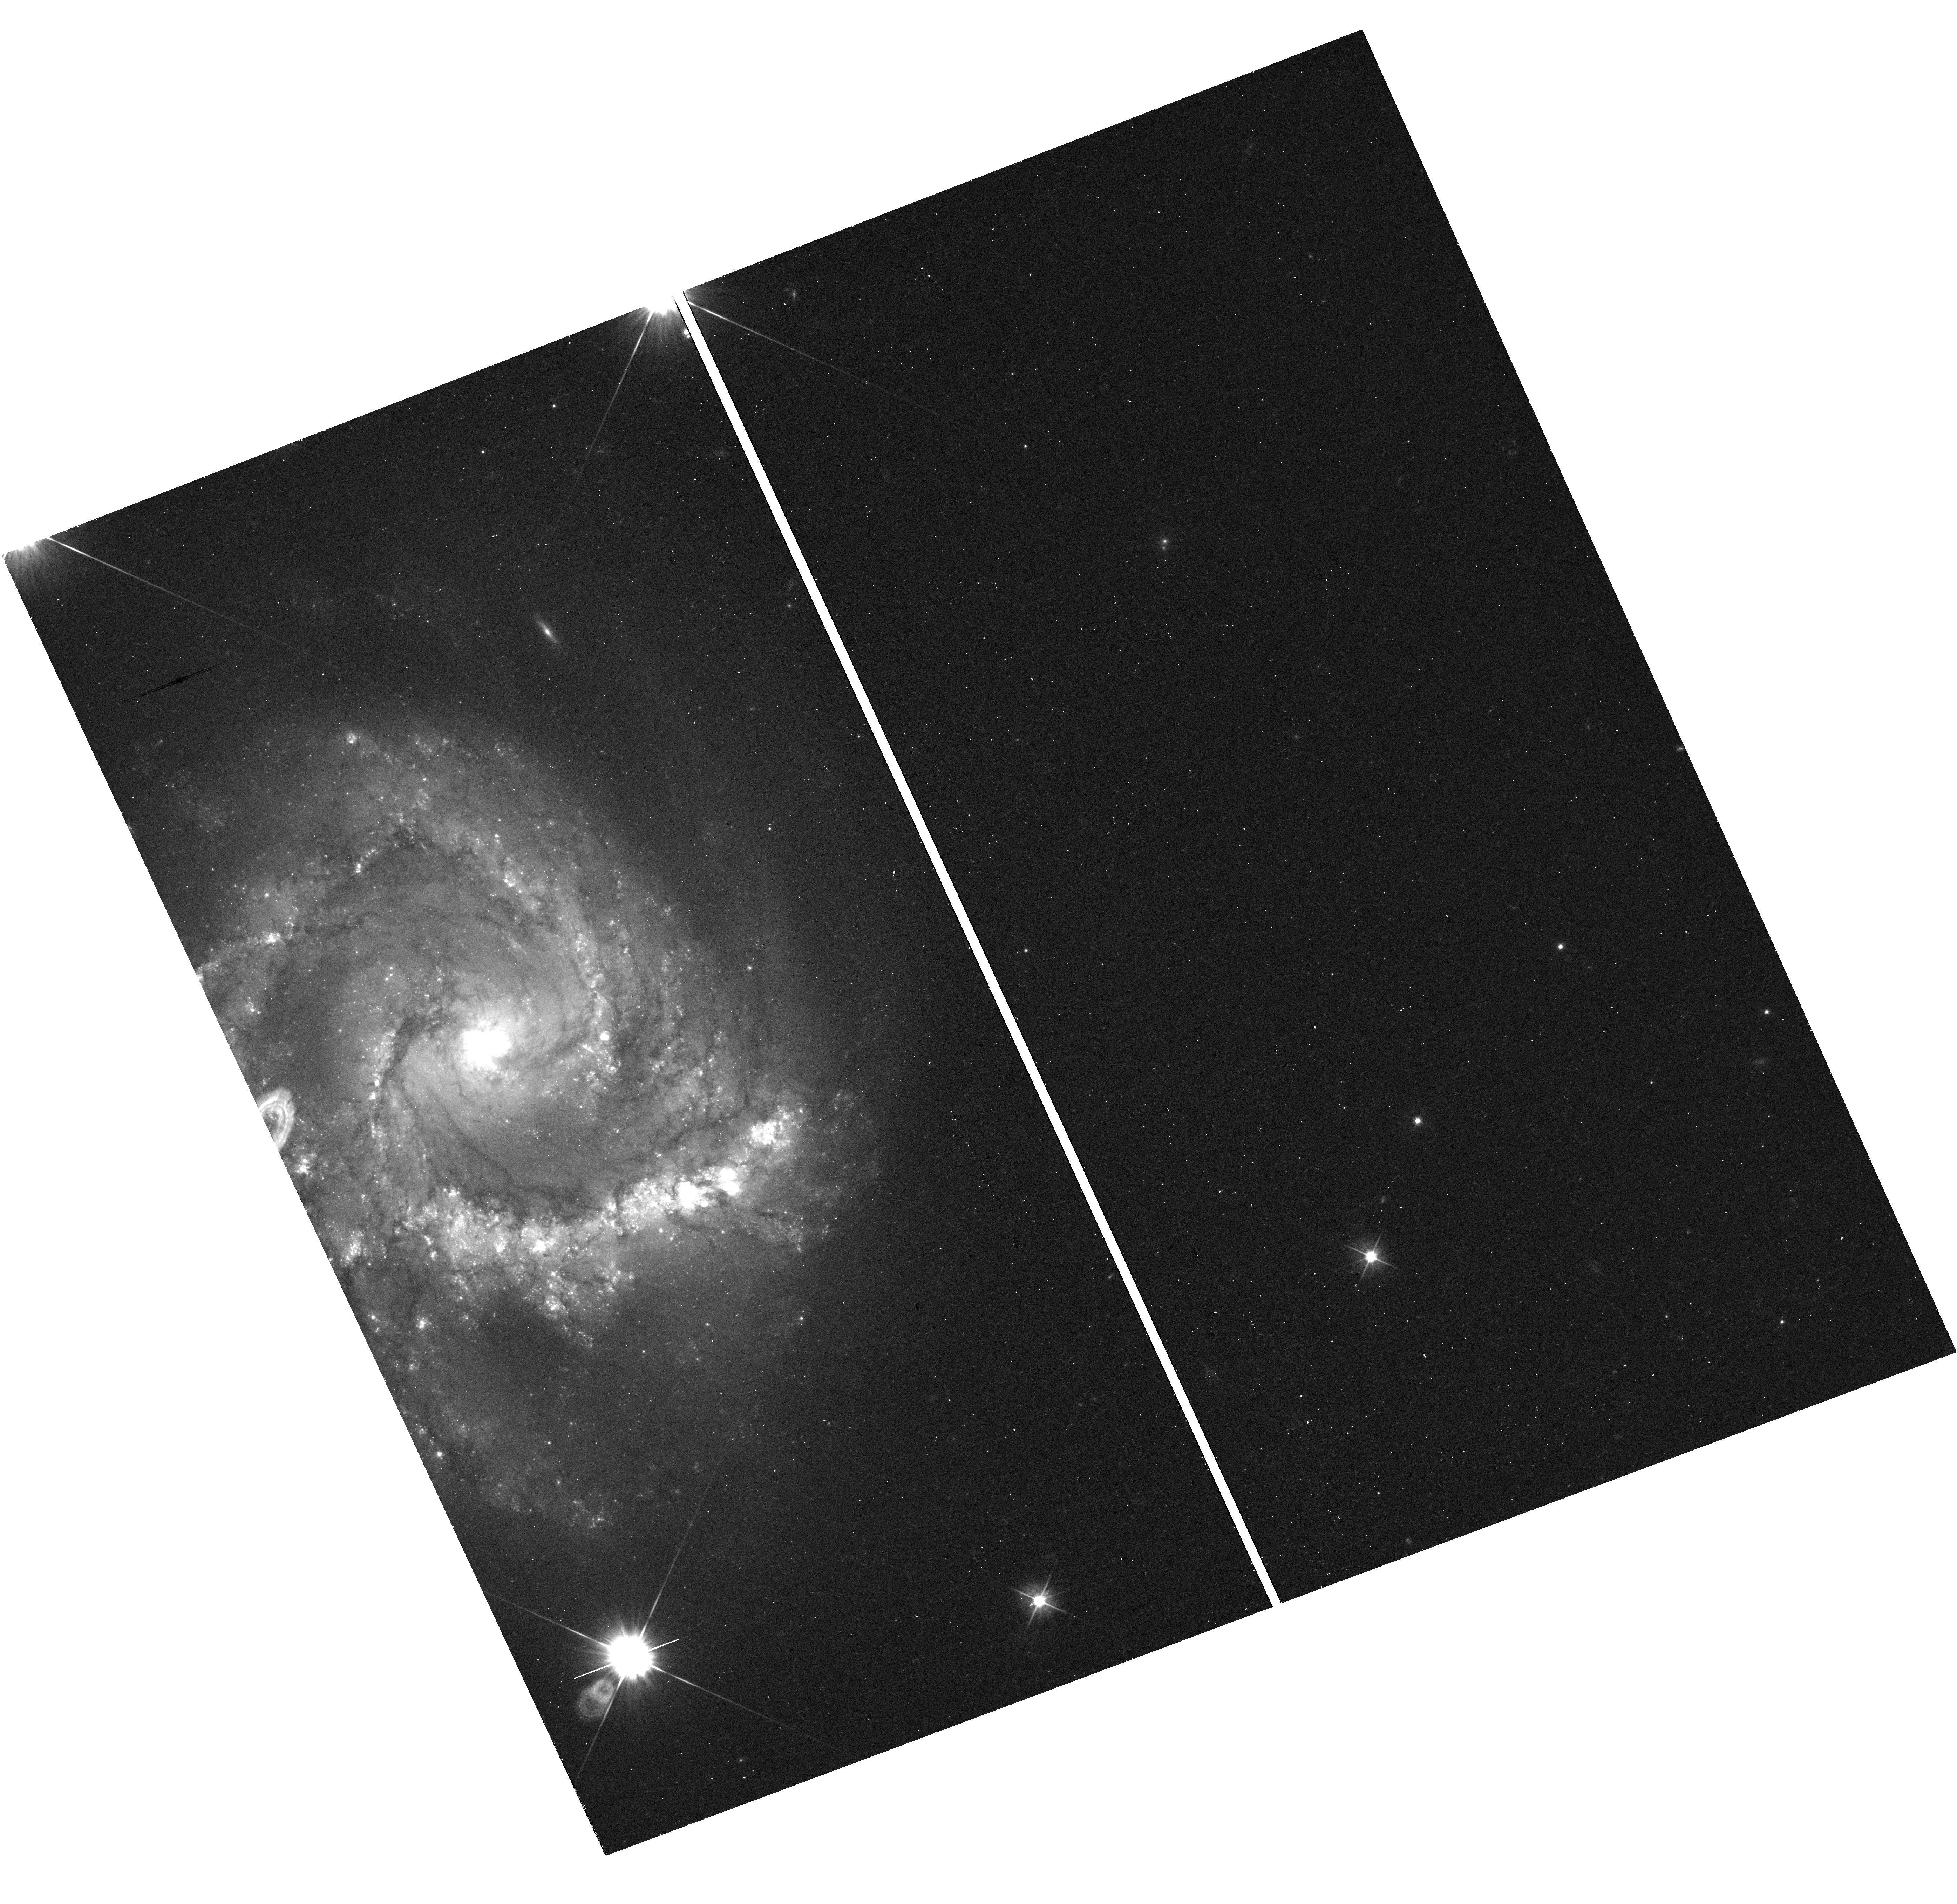
Target: SN2021QVR
Instrument: WFC3/UVIS
Filter: F555W
Exposure: 13 min
Observation ID: hst_16874_01_wfc3_uvis_f555w_ies901

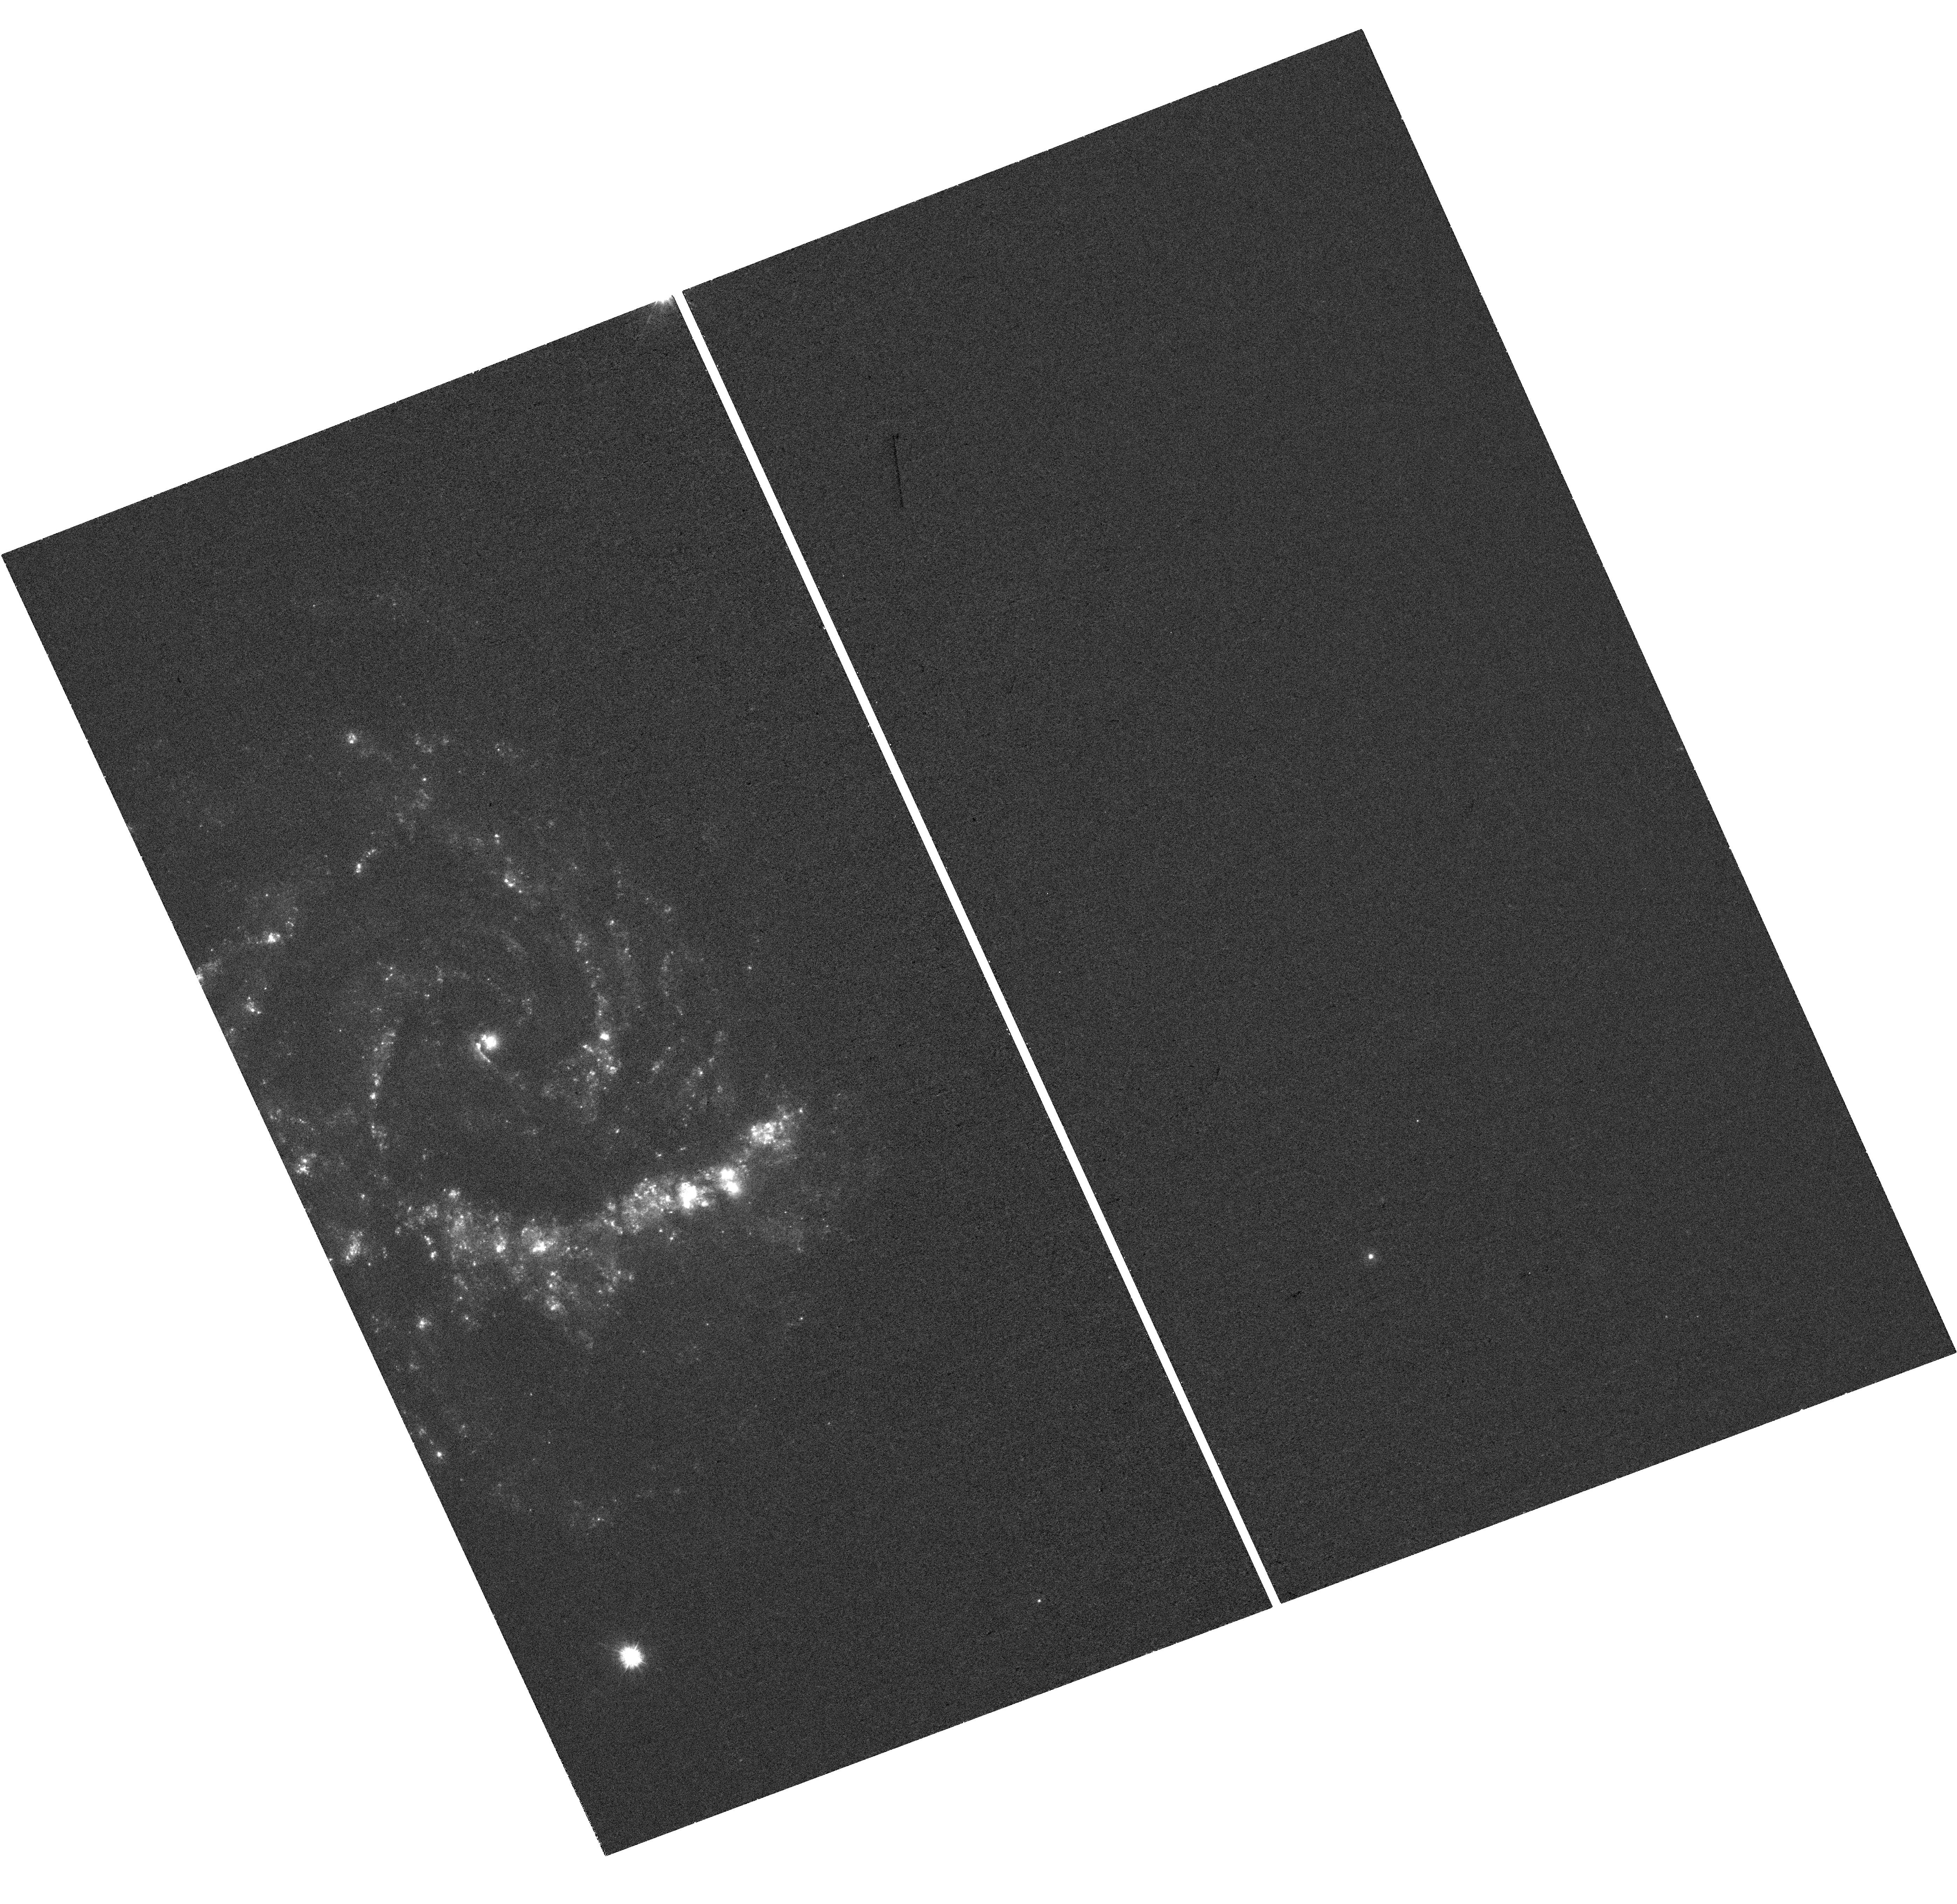
Target: SN2021QVR
Instrument: WFC3/UVIS
Filter: F275W
Exposure: 39 min
Observation ID: hst_16874_01_wfc3_uvis_f275w_ies901

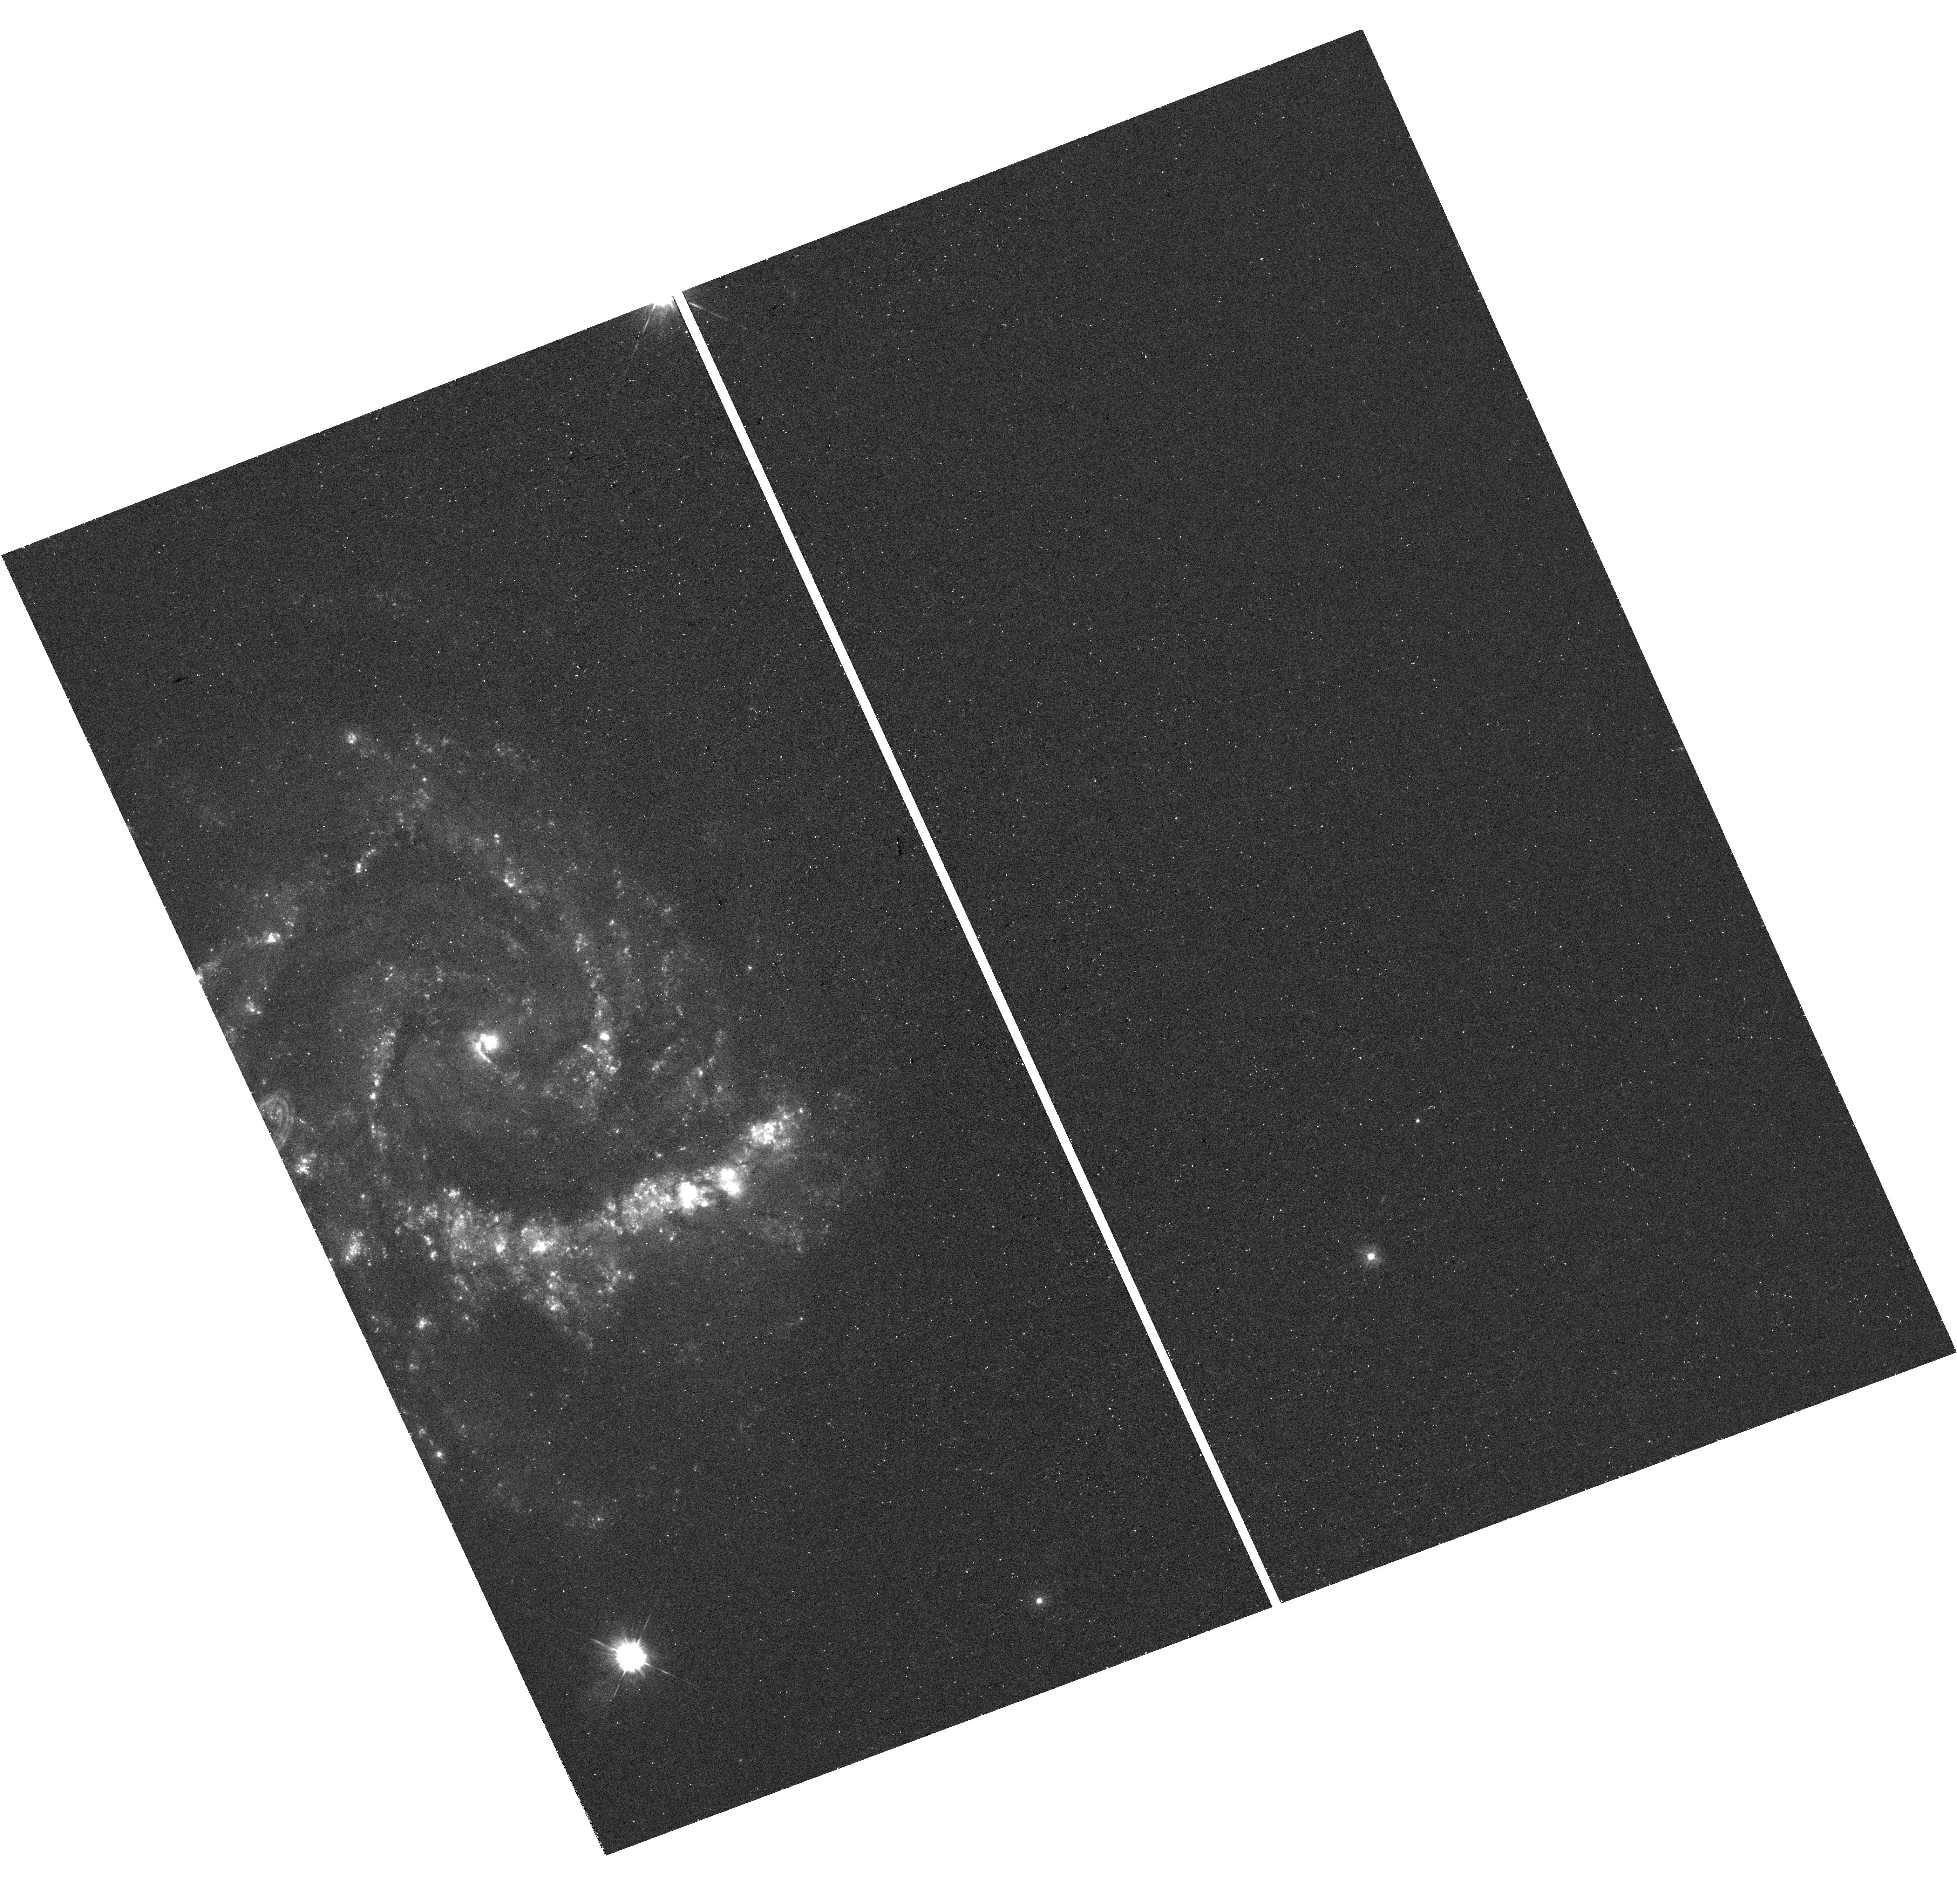
Target: SN2021QVR
Instrument: WFC3/UVIS
Filter: F336W
Exposure: 26 min
Observation ID: hst_16874_01_wfc3_uvis_f336w_ies901

The Progenitor System and Ongoing Circumstellar Interaction of SN 2021qvr (PI: Kilpatrick, Charles)

Ultra-rapid or "flash" spectroscopy of young core-collapse supernovae enables the detection of narrow emission lines that arise from shock ionization of local circumstellar material (CSM). This CSM is a direct tracer of progenitor star surface abundance in the last years before explosion and mass-loss history. A completely independent method for establishing progenitor properties is through direct detection of a source in deep pre-explosion imaging. SN 2021qvr is an extremely rare type II-L supernova with both flash spectra and progenitor candidates in pre-explosion imaging. However, to fully leverage these data, we need high-resolution follow up imaging to isolate the progenitor candidate in pre-explosion HST frames. In addition, ultraviolet follow-up imaging would enable us to understand its late-time bolometric behavior and to constrain the CSM mass ejected decades before core collapse, establishing how the progenitor star evolved and what its mass-loss rate was in the final years before explosion.